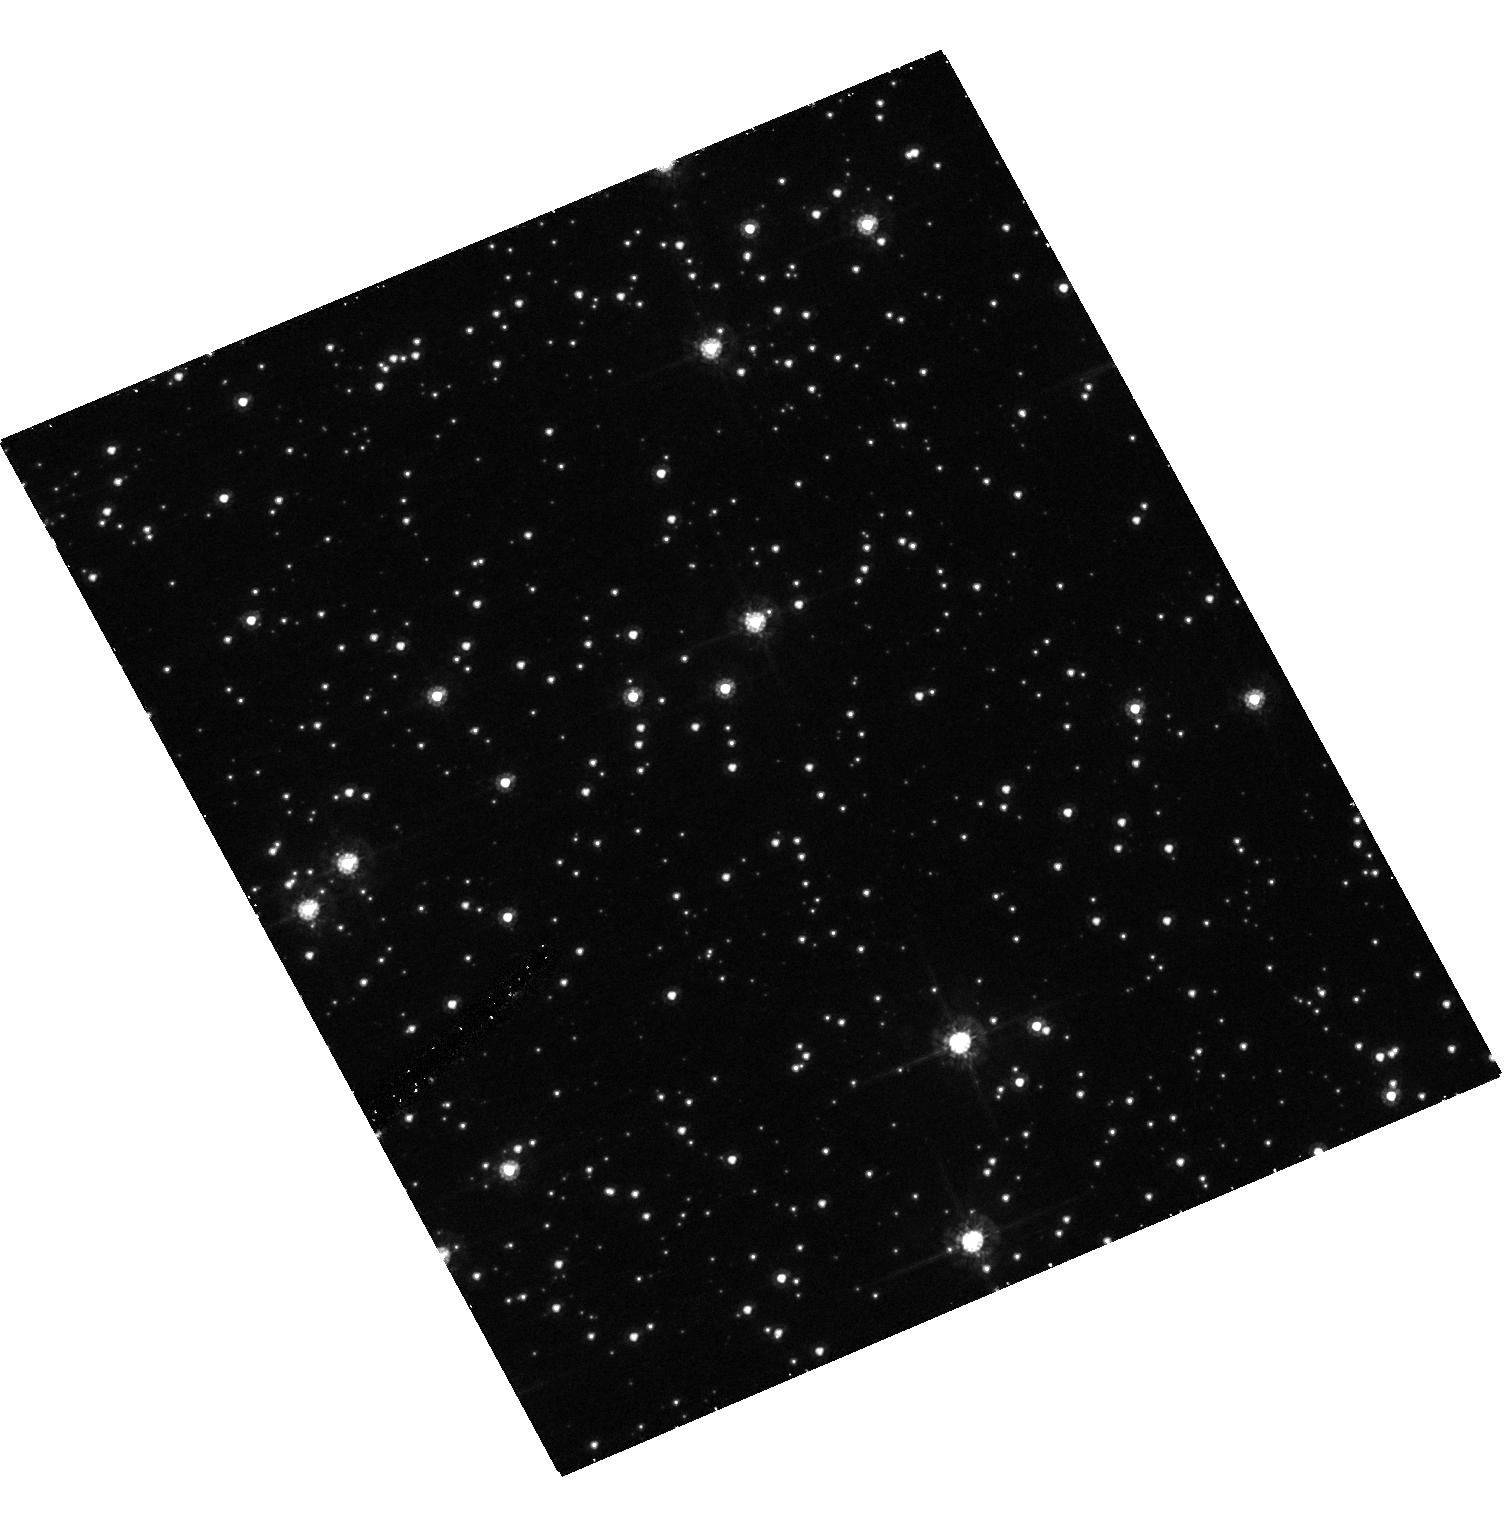
Target: OGLE-2005-BLG-071
Instrument: ACS/HRC
Filter: F555W
Exposure: 21 min
Observation ID: hst_10707_01_acs_hrc_f555w_j9br01

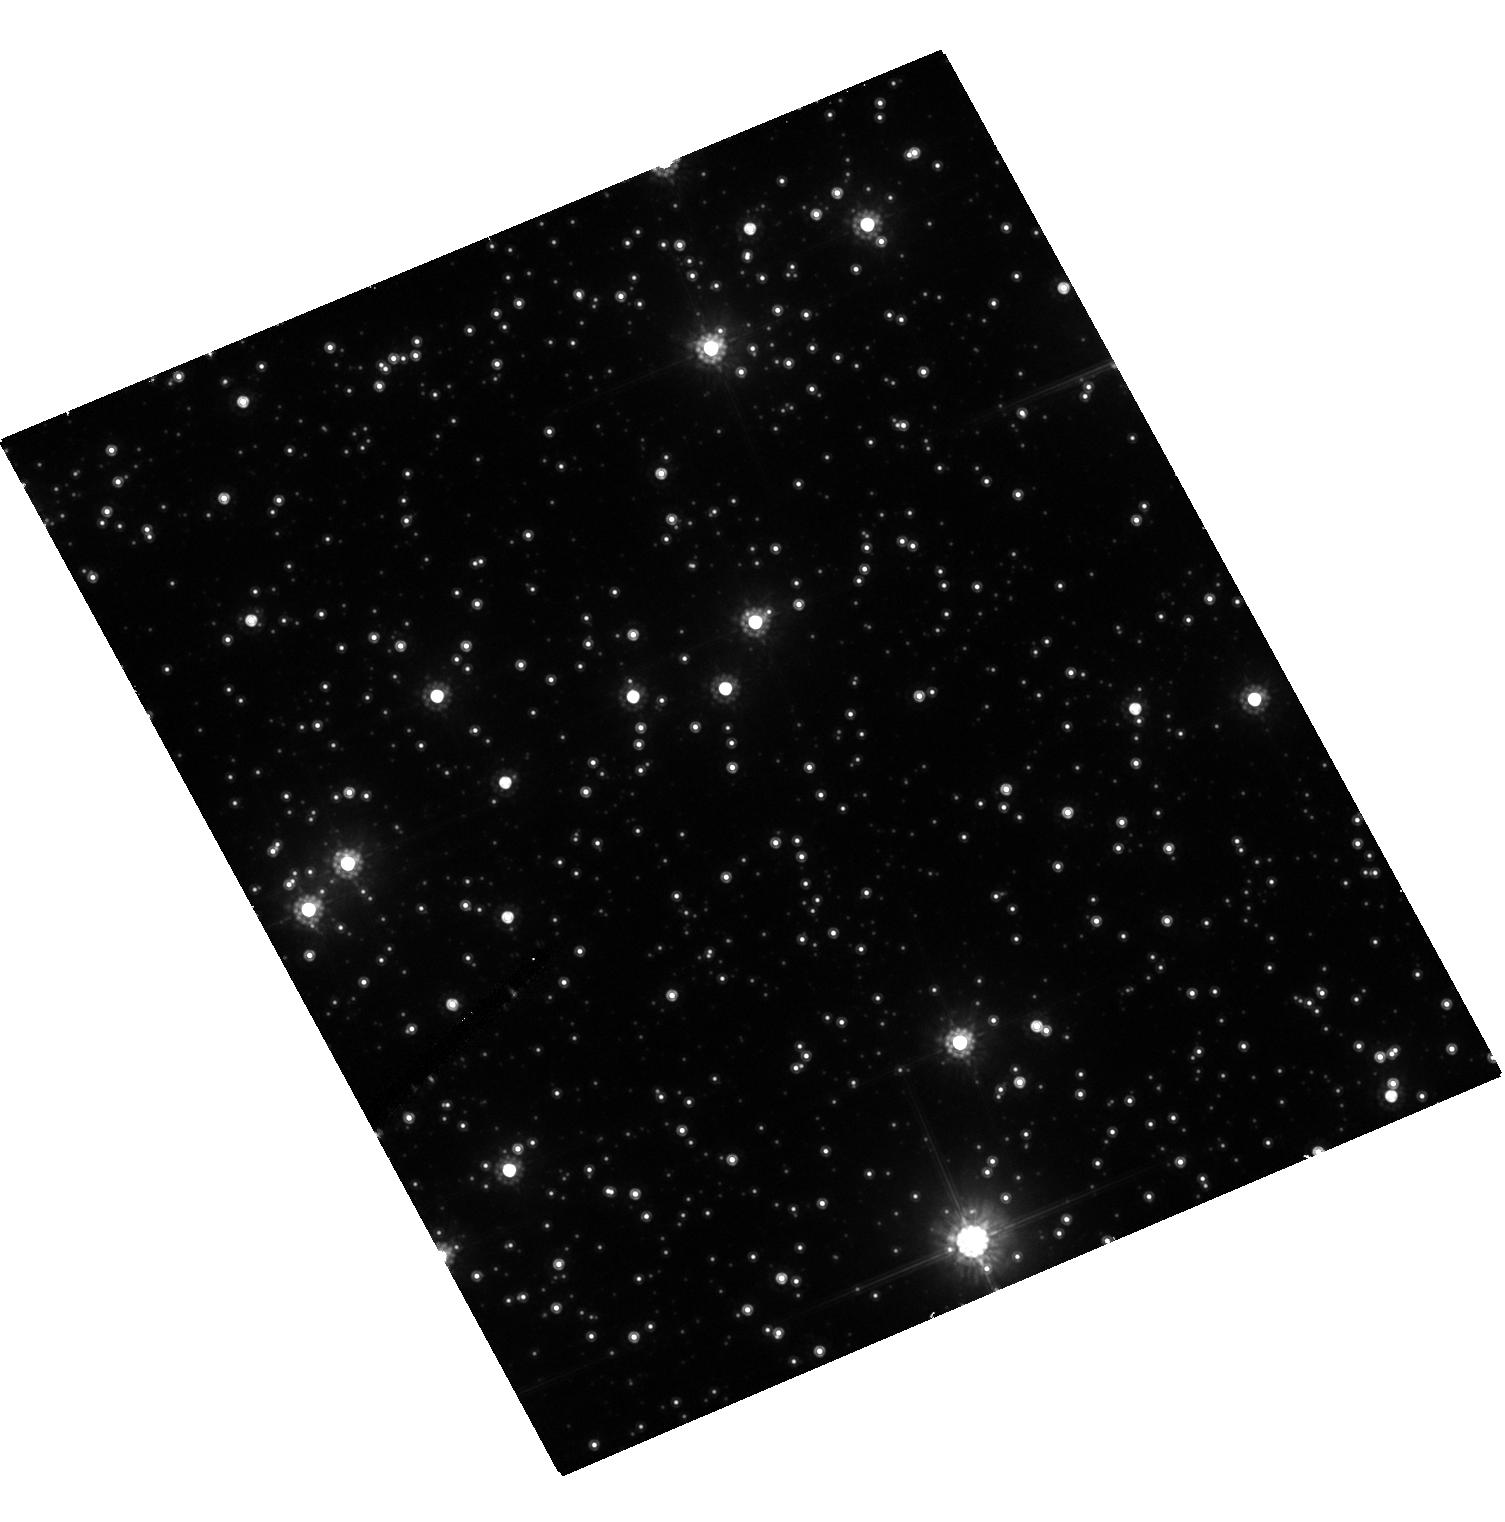
Target: OGLE-2005-BLG-071
Instrument: ACS/HRC
Filter: F814W
Exposure: 15 min
Observation ID: hst_10707_01_acs_hrc_f814w_j9br01

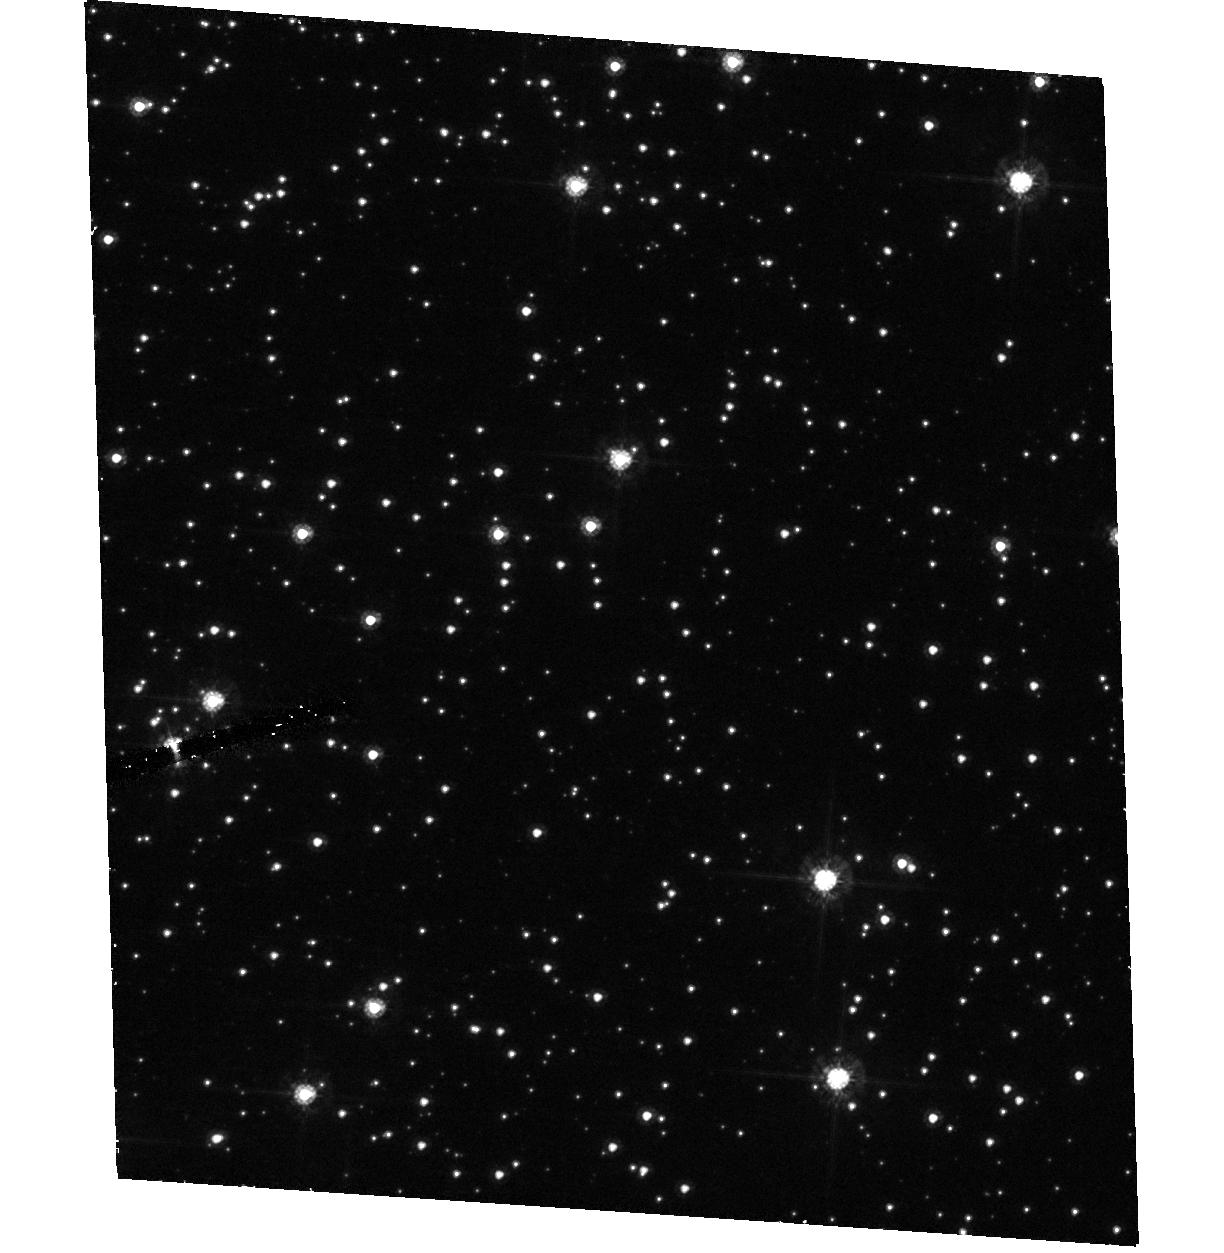
Target: OGLE-2005-BLG-071
Instrument: ACS/HRC
Filter: F555W
Exposure: 21 min
Observation ID: hst_10707_02_acs_hrc_f555w_j9br02

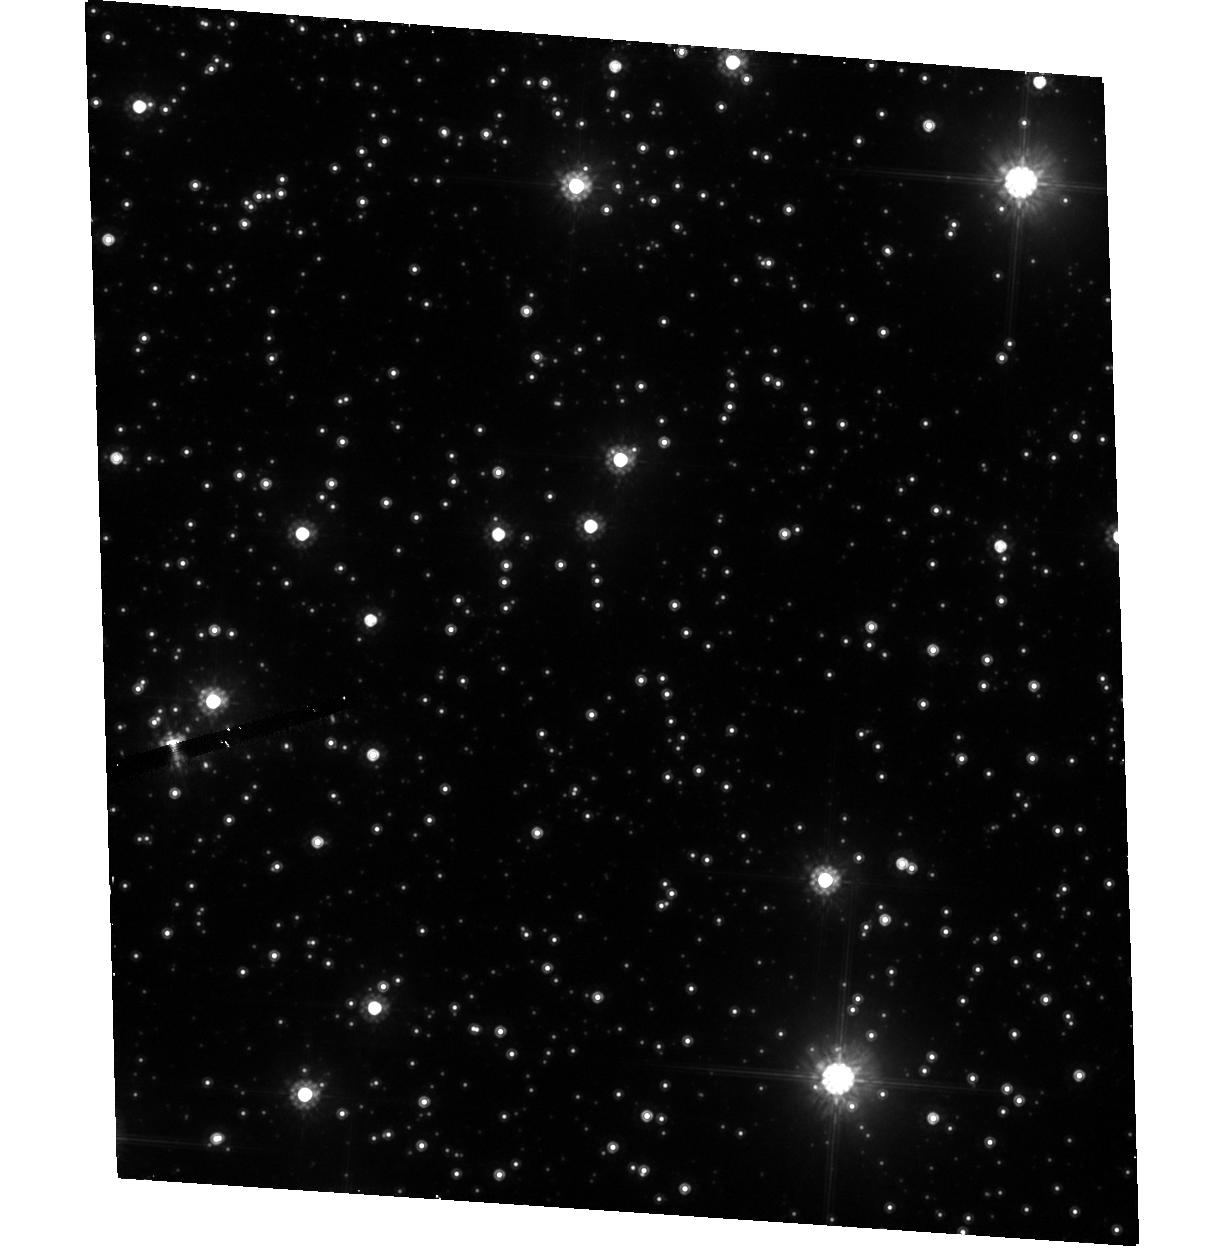
Target: OGLE-2005-BLG-071
Instrument: ACS/HRC
Filter: F814W
Exposure: 15 min
Observation ID: hst_10707_02_acs_hrc_f814w_j9br02

First Mass Measurement of a Planet Found By Microlensing (PI: Gould, Andrew)

We will use ACS to determine the mass of the extra-solar planet found in the ongoing microlensing event OGLE-2005-BLG-071. This source will be imaged in V (F555W) and I (F814W) at two epochs, one "very soon" while the event is still significantly magnified, and the other after 5 months when it has returned to baseline. If the centroid does not move, this will demonstrate that the "blended light" detected in the event is "perfectly aligned" (within 15 mas, 1 sigma) with the source, and so is almost certainly the lens. V and I photometry will then permit an estimate of its mass and distance. Since the planet-star mass ratio is already known to be 0.007, this will yield a planet mass. Even if the HST images show that the blended light is not aligned with the source (and so is not from the lens), the HST observations will still strongly constrain the mass by helping to measure the "microlens parallax", which when combined with the "angular Einstein radius", determines the mass. Thus, the observations have a very high probability of success. The observations are time-critical because the first one must be taken while the event is still in progress.